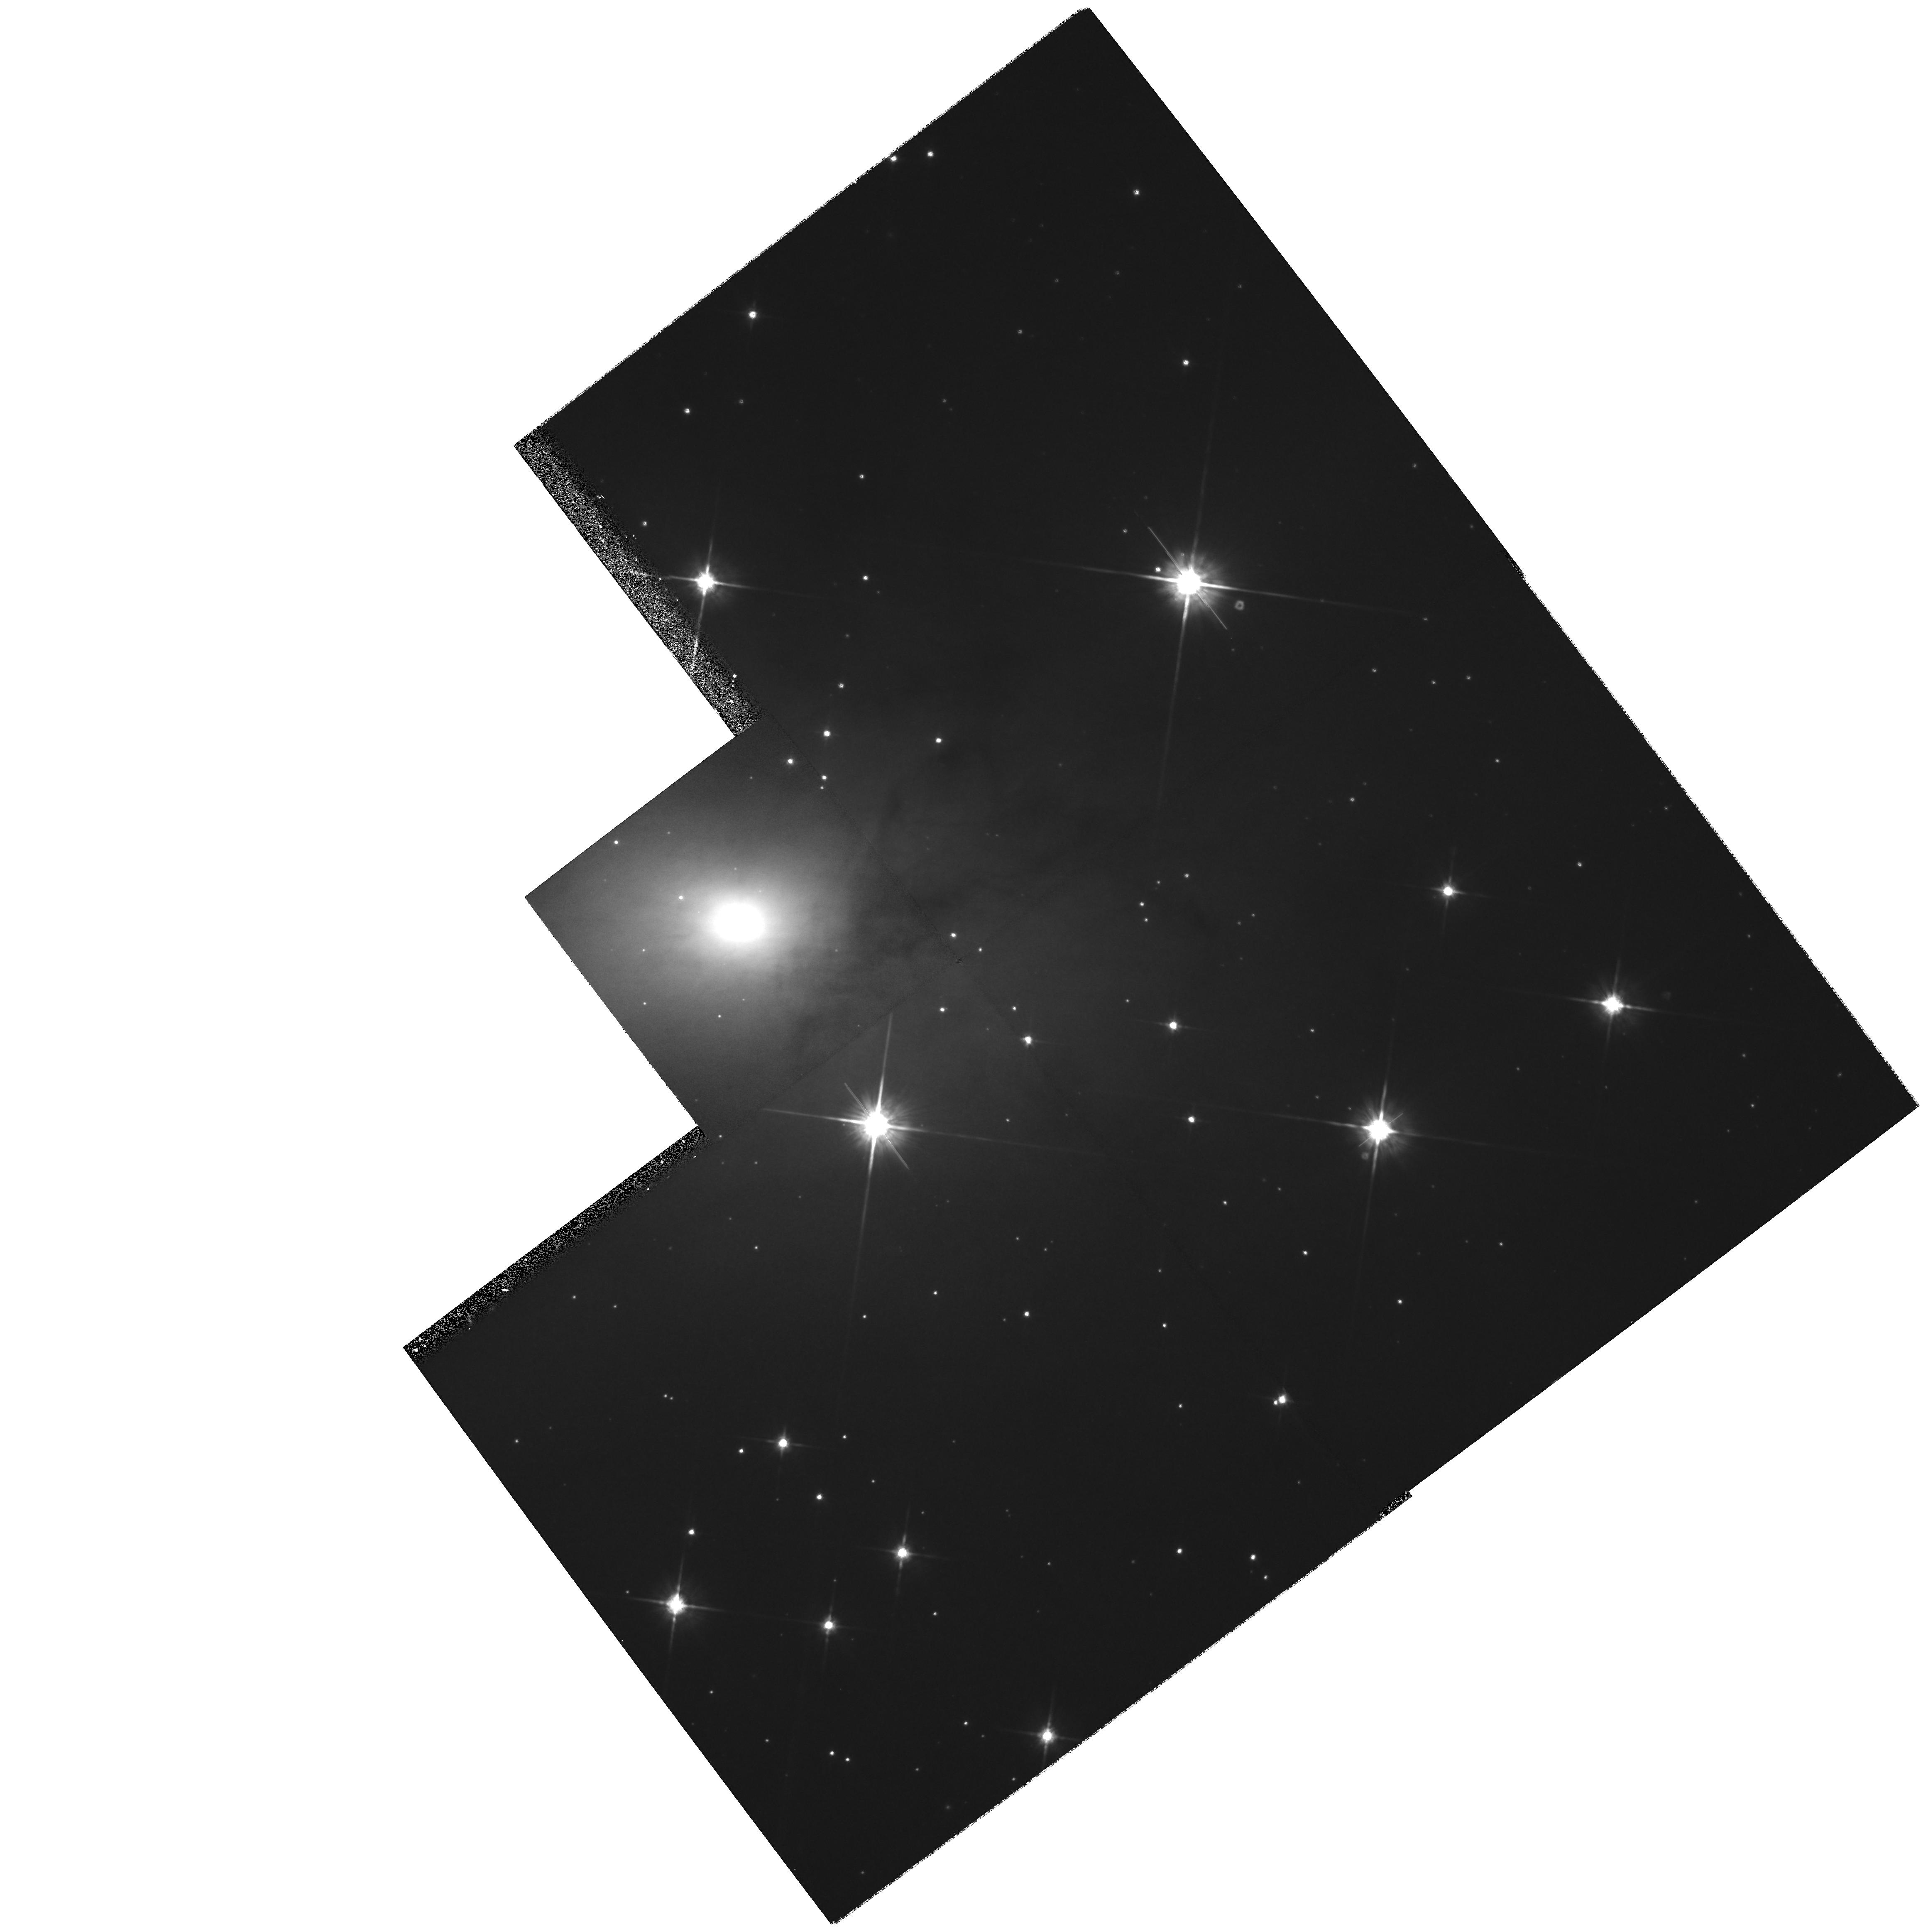
Target: MAFFEI1. Instrument: WFPC2/PC. Filter: F814W. Exposure: 27 min. Observation ID: hst_8101_01_wfpc2_pc_f814w_u5eq01

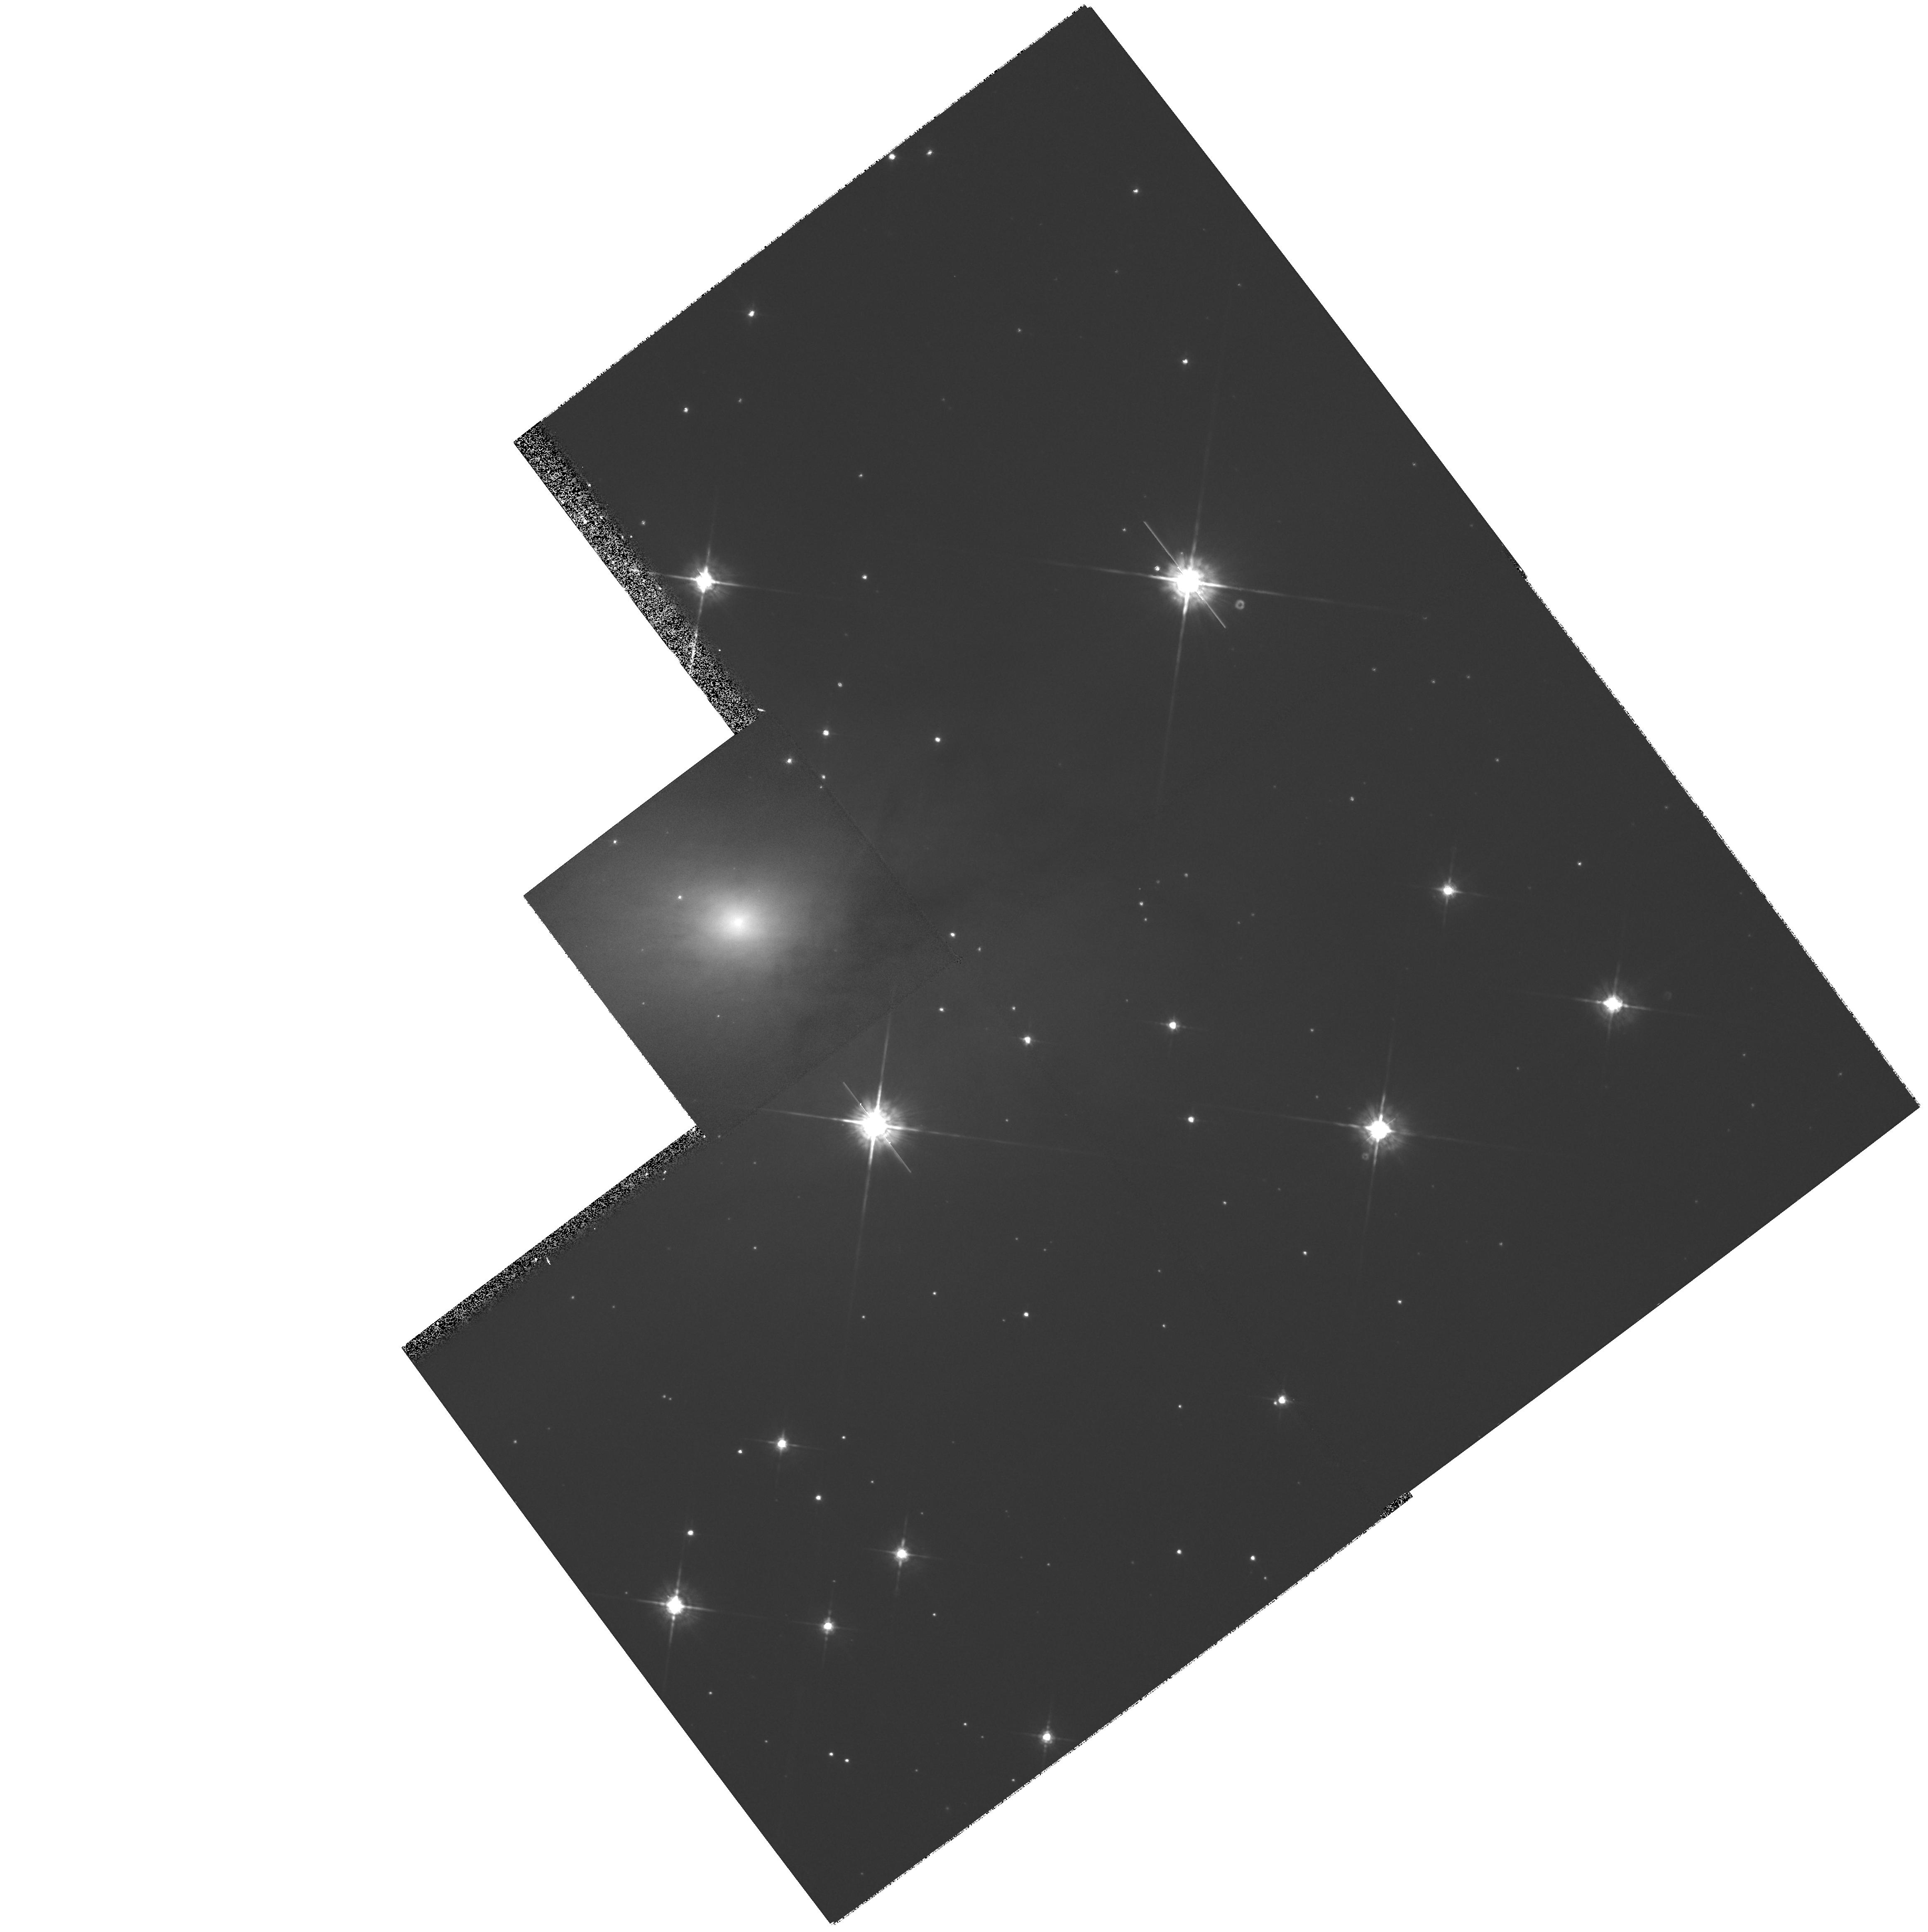
Target: MAFFEI1. Instrument: WFPC2/PC. Filter: F675W. Exposure: 15 min. Observation ID: hst_8101_01_wfpc2_pc_f675w_u5eq01

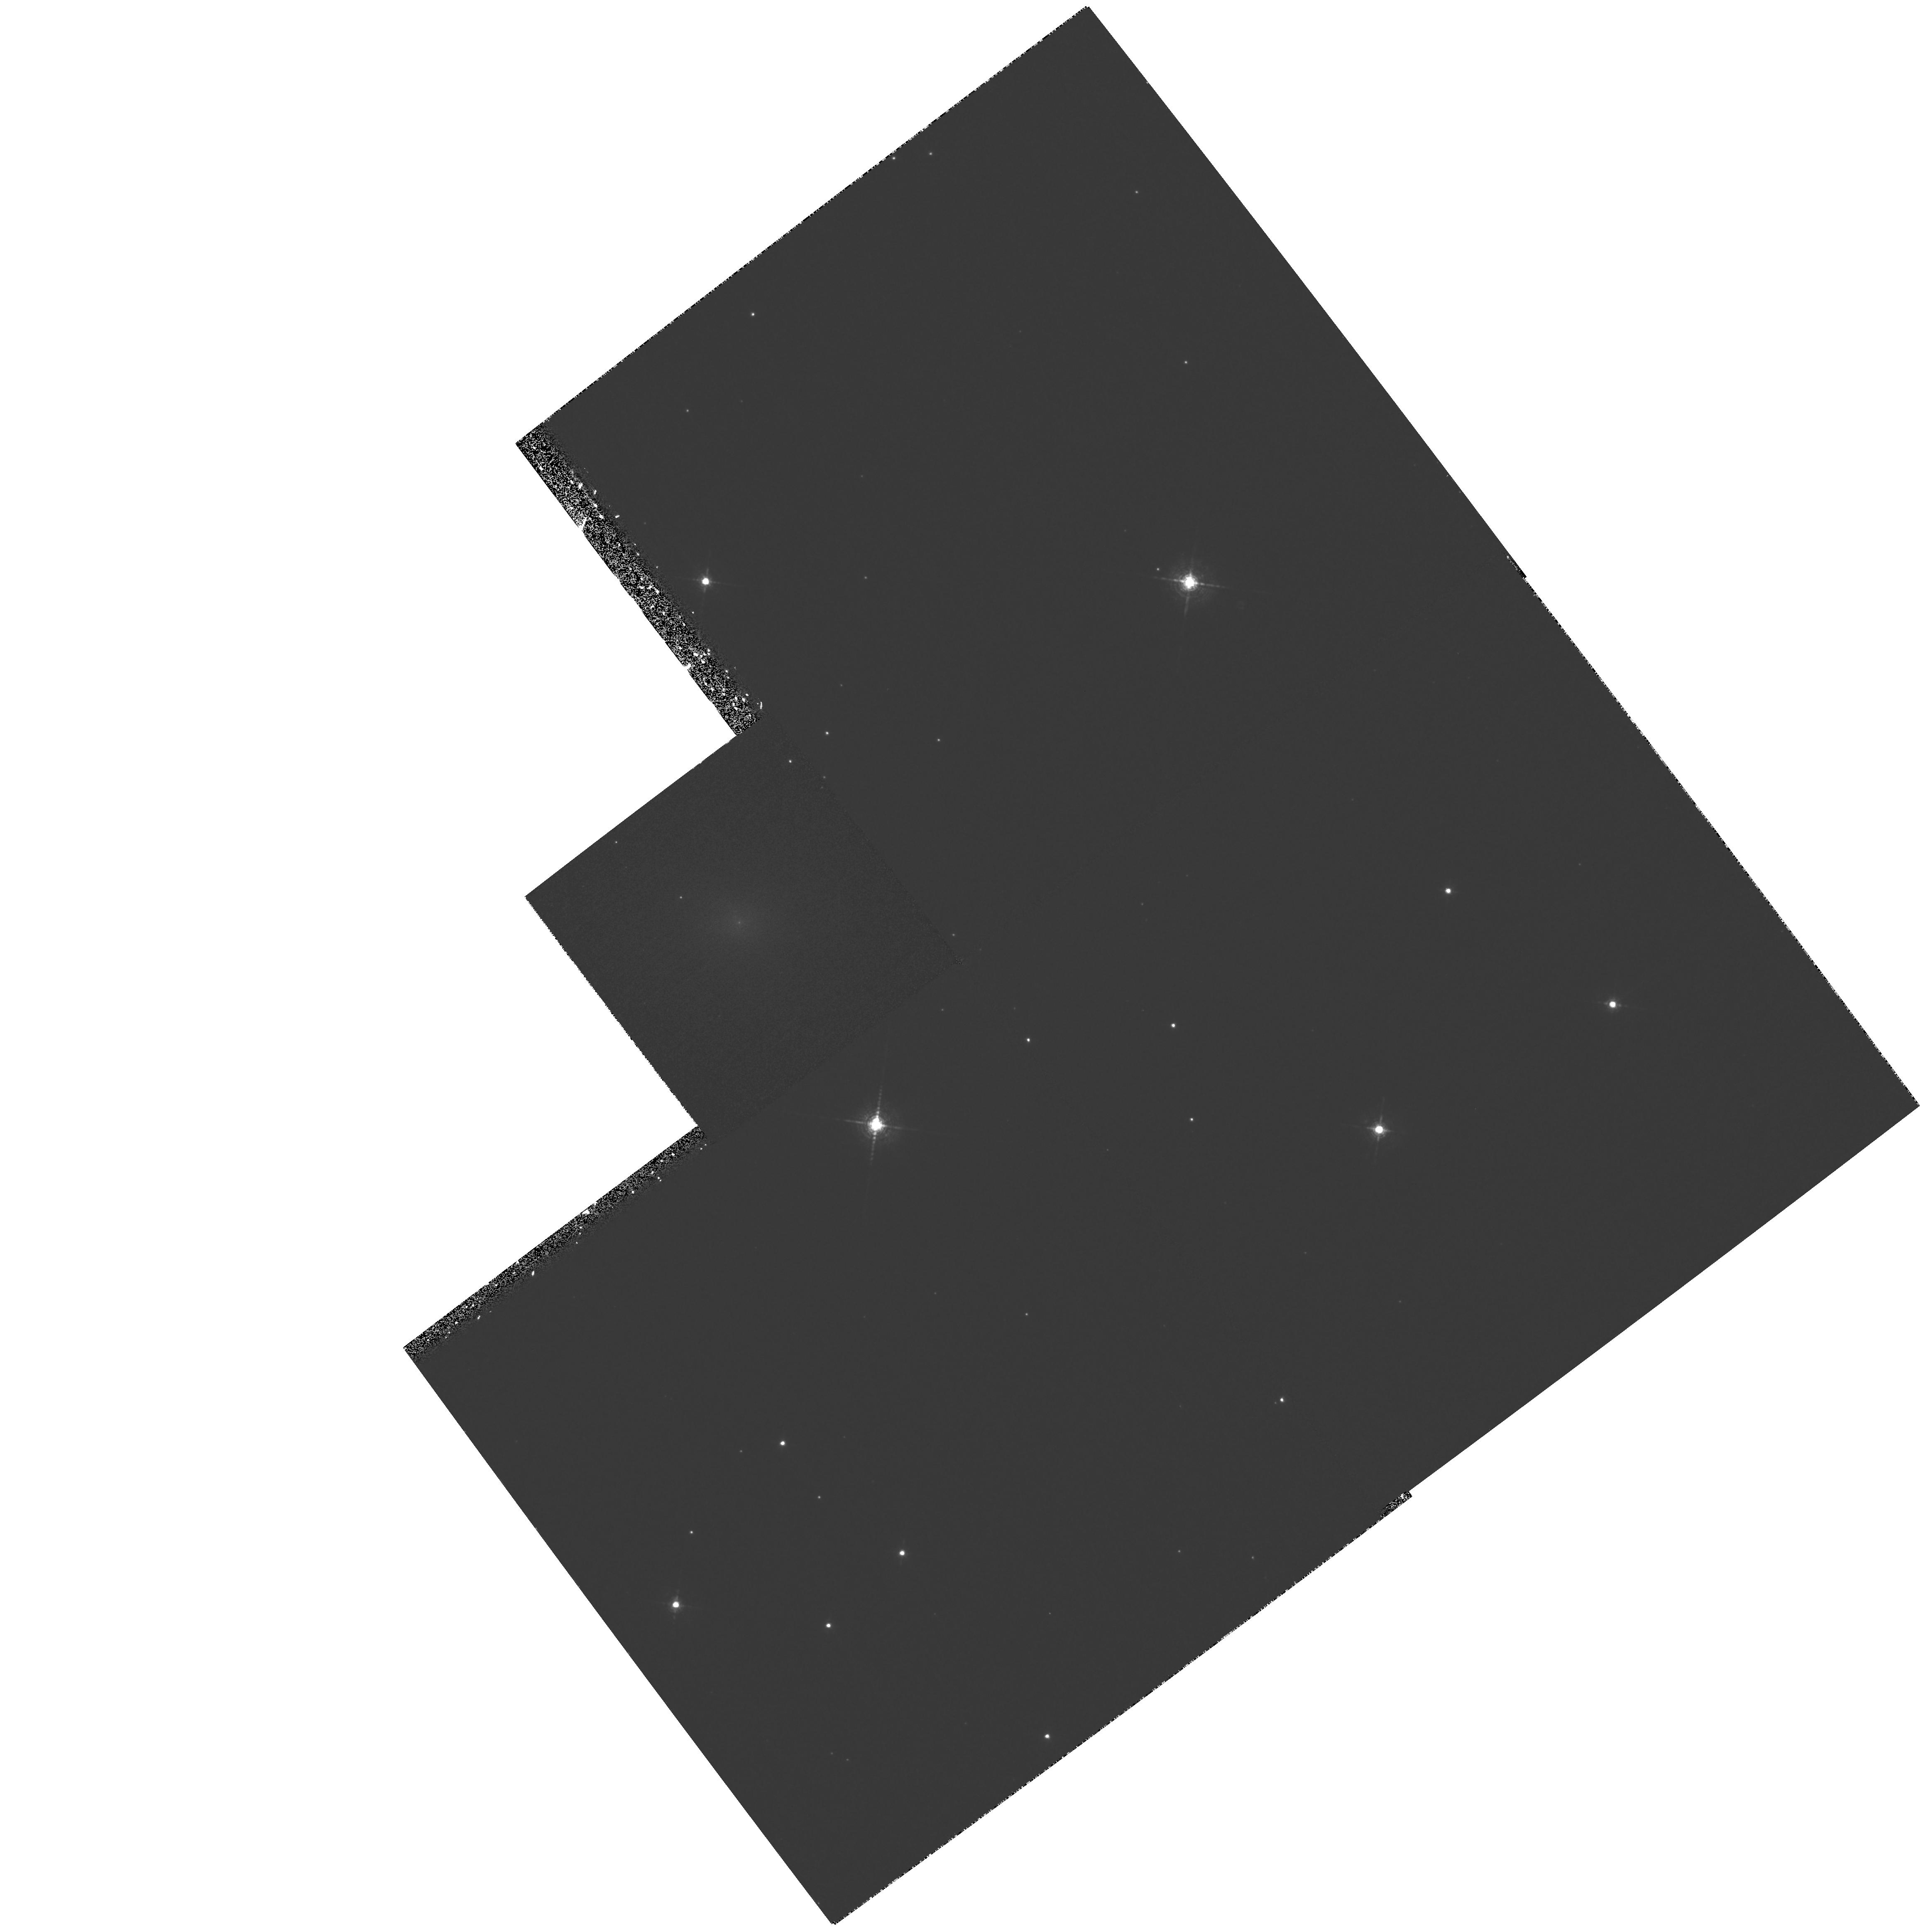
Target: MAFFEI1. Instrument: WFPC2/PC. Filter: F656N. Exposure: 53 min. Observation ID: hst_8101_01_wfpc2_pc_f656n_u5eq01

High Resolution Imaging of the Core of Maffei 1, the Nearest Normal Massive Elliptical Galaxy (PI: Buta, Ronald)

We propose to obtain high resolution optical images of the center of the galaxy Maffei 1, which is the nearest normal intermediate to giant elliptical galaxy. Recent studies have shown that Maffei 1 is much larger (D_0 = 25^ ) and brighter (V_T^0 = 6.4) than previously thought, and that it is only 2.7 +/- 0.6 Mpc distant. This is one-sixth the distance to the Virgo and Fornax Cluster ellipticals, and 1 pixel in the Planetary Camera (PC) field covers only 0.5--0.7 pc. Thus, with HST, we have the opportunity of studying the core of a normal massive elliptical galaxy (M_V = -20.7) at sub-parsec spatial resolution. Besides revealing the profile of light in the core, which is invaluable for assessing the extent to which dissipation affected evolution, our images will be used to search for evidence of a central concentration of mass, including an accretion disk that might surround a supermassive black hole. Because of the proximity of Maffei 1, we will be able to identify a cen tr al black hole of considerably less mass